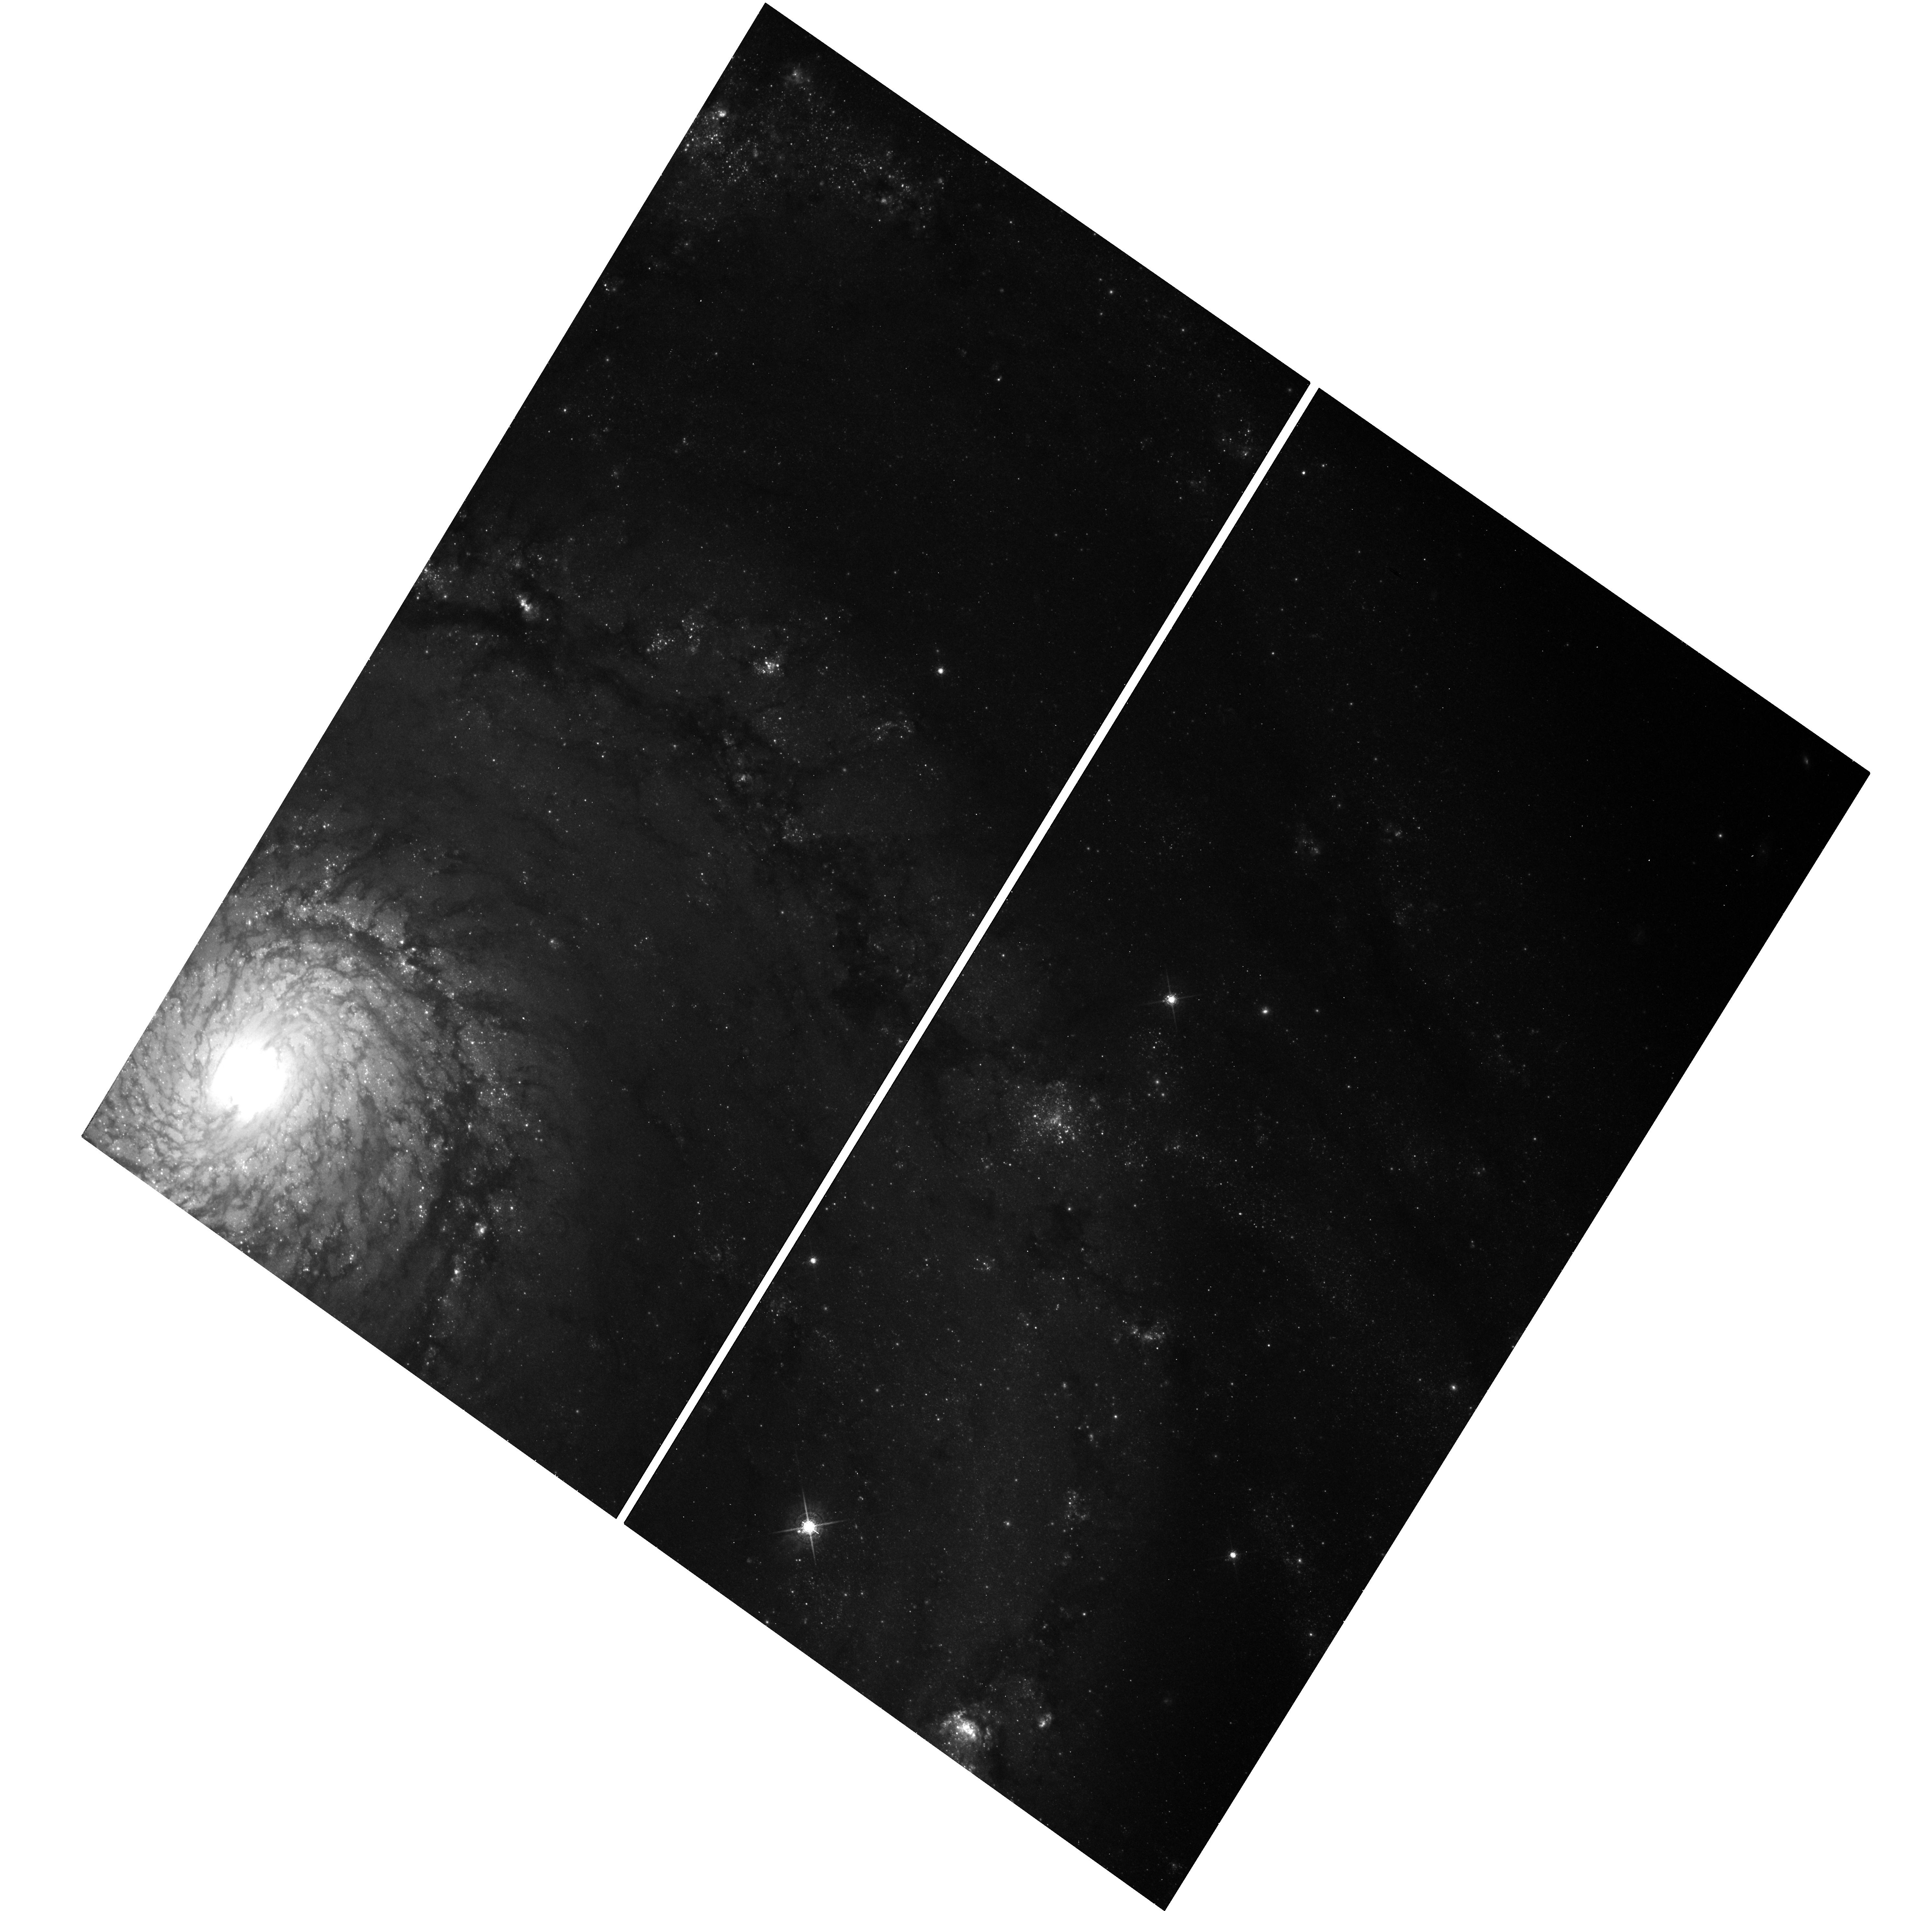
Target: M51-3
Instrument: WFC3/UVIS
Filter: F689M
Exposure: 17 min
Observation ID: hst_12762_06_wfc3_uvis_f689m_ibvx06

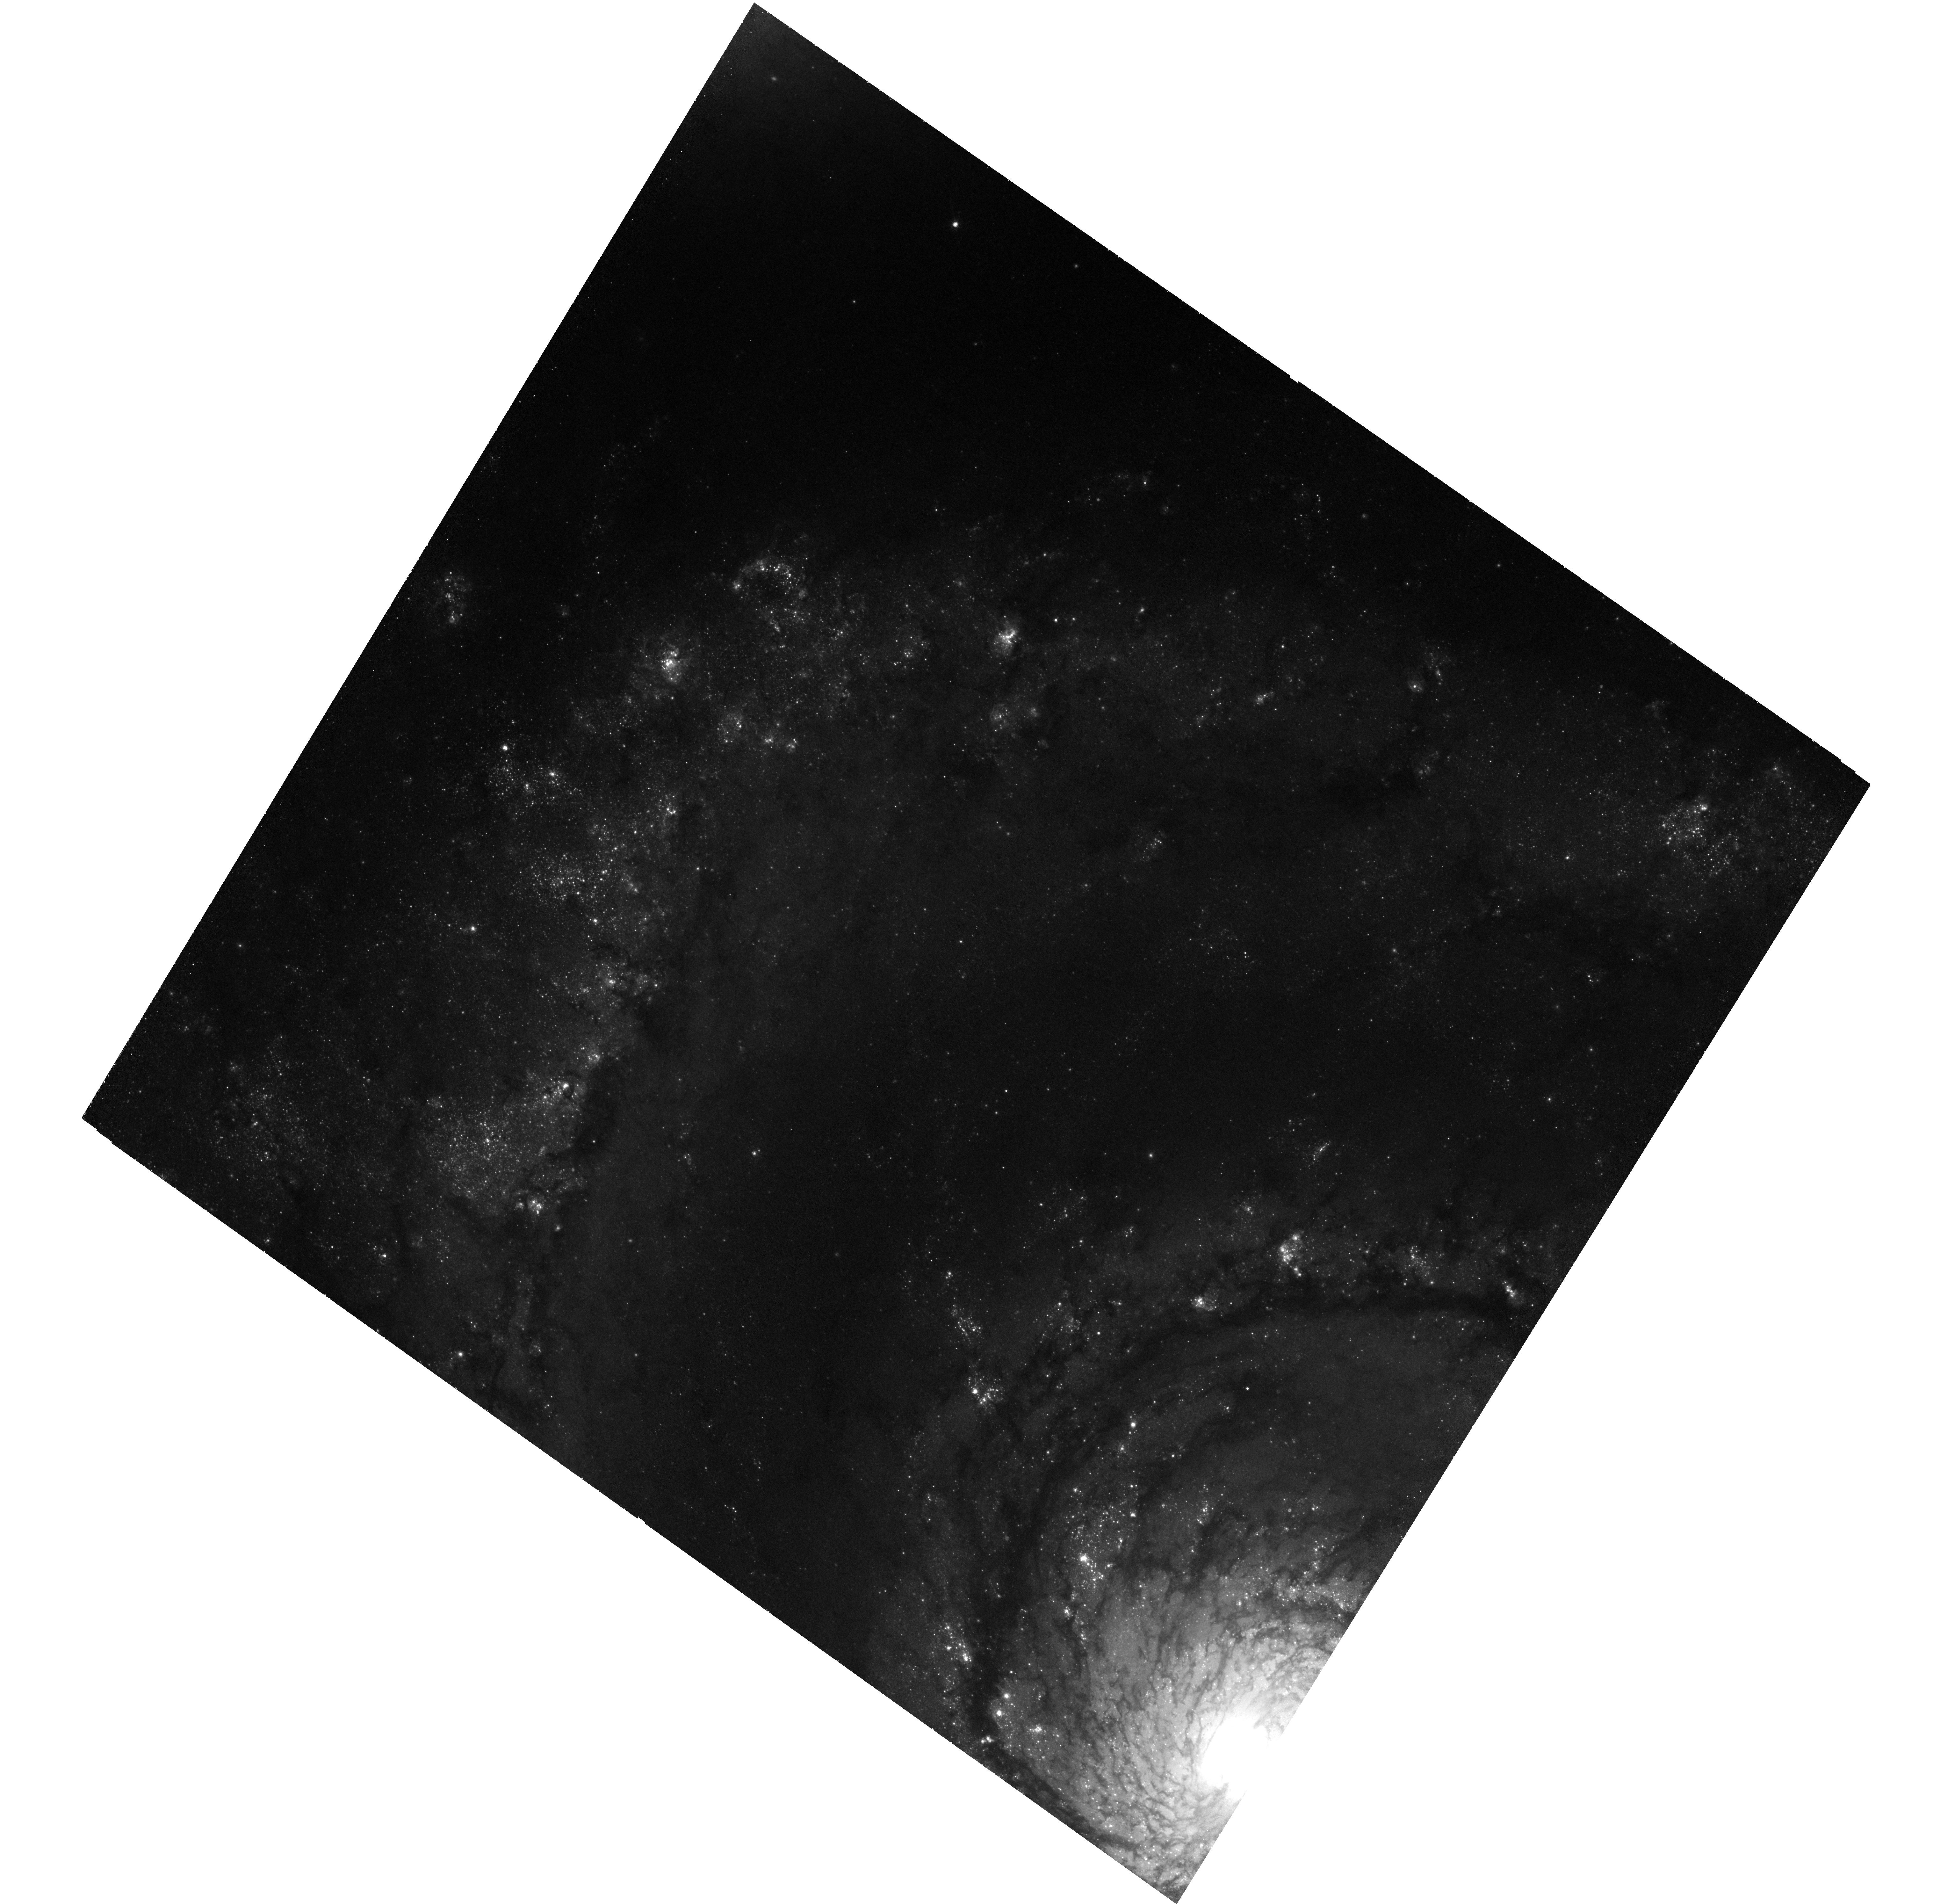
Target: M51-1
Instrument: WFC3/UVIS
Filter: F673N
Exposure: 1.5 h
Observation ID: hst_12762_01_wfc3_uvis_f673n_ibvx01

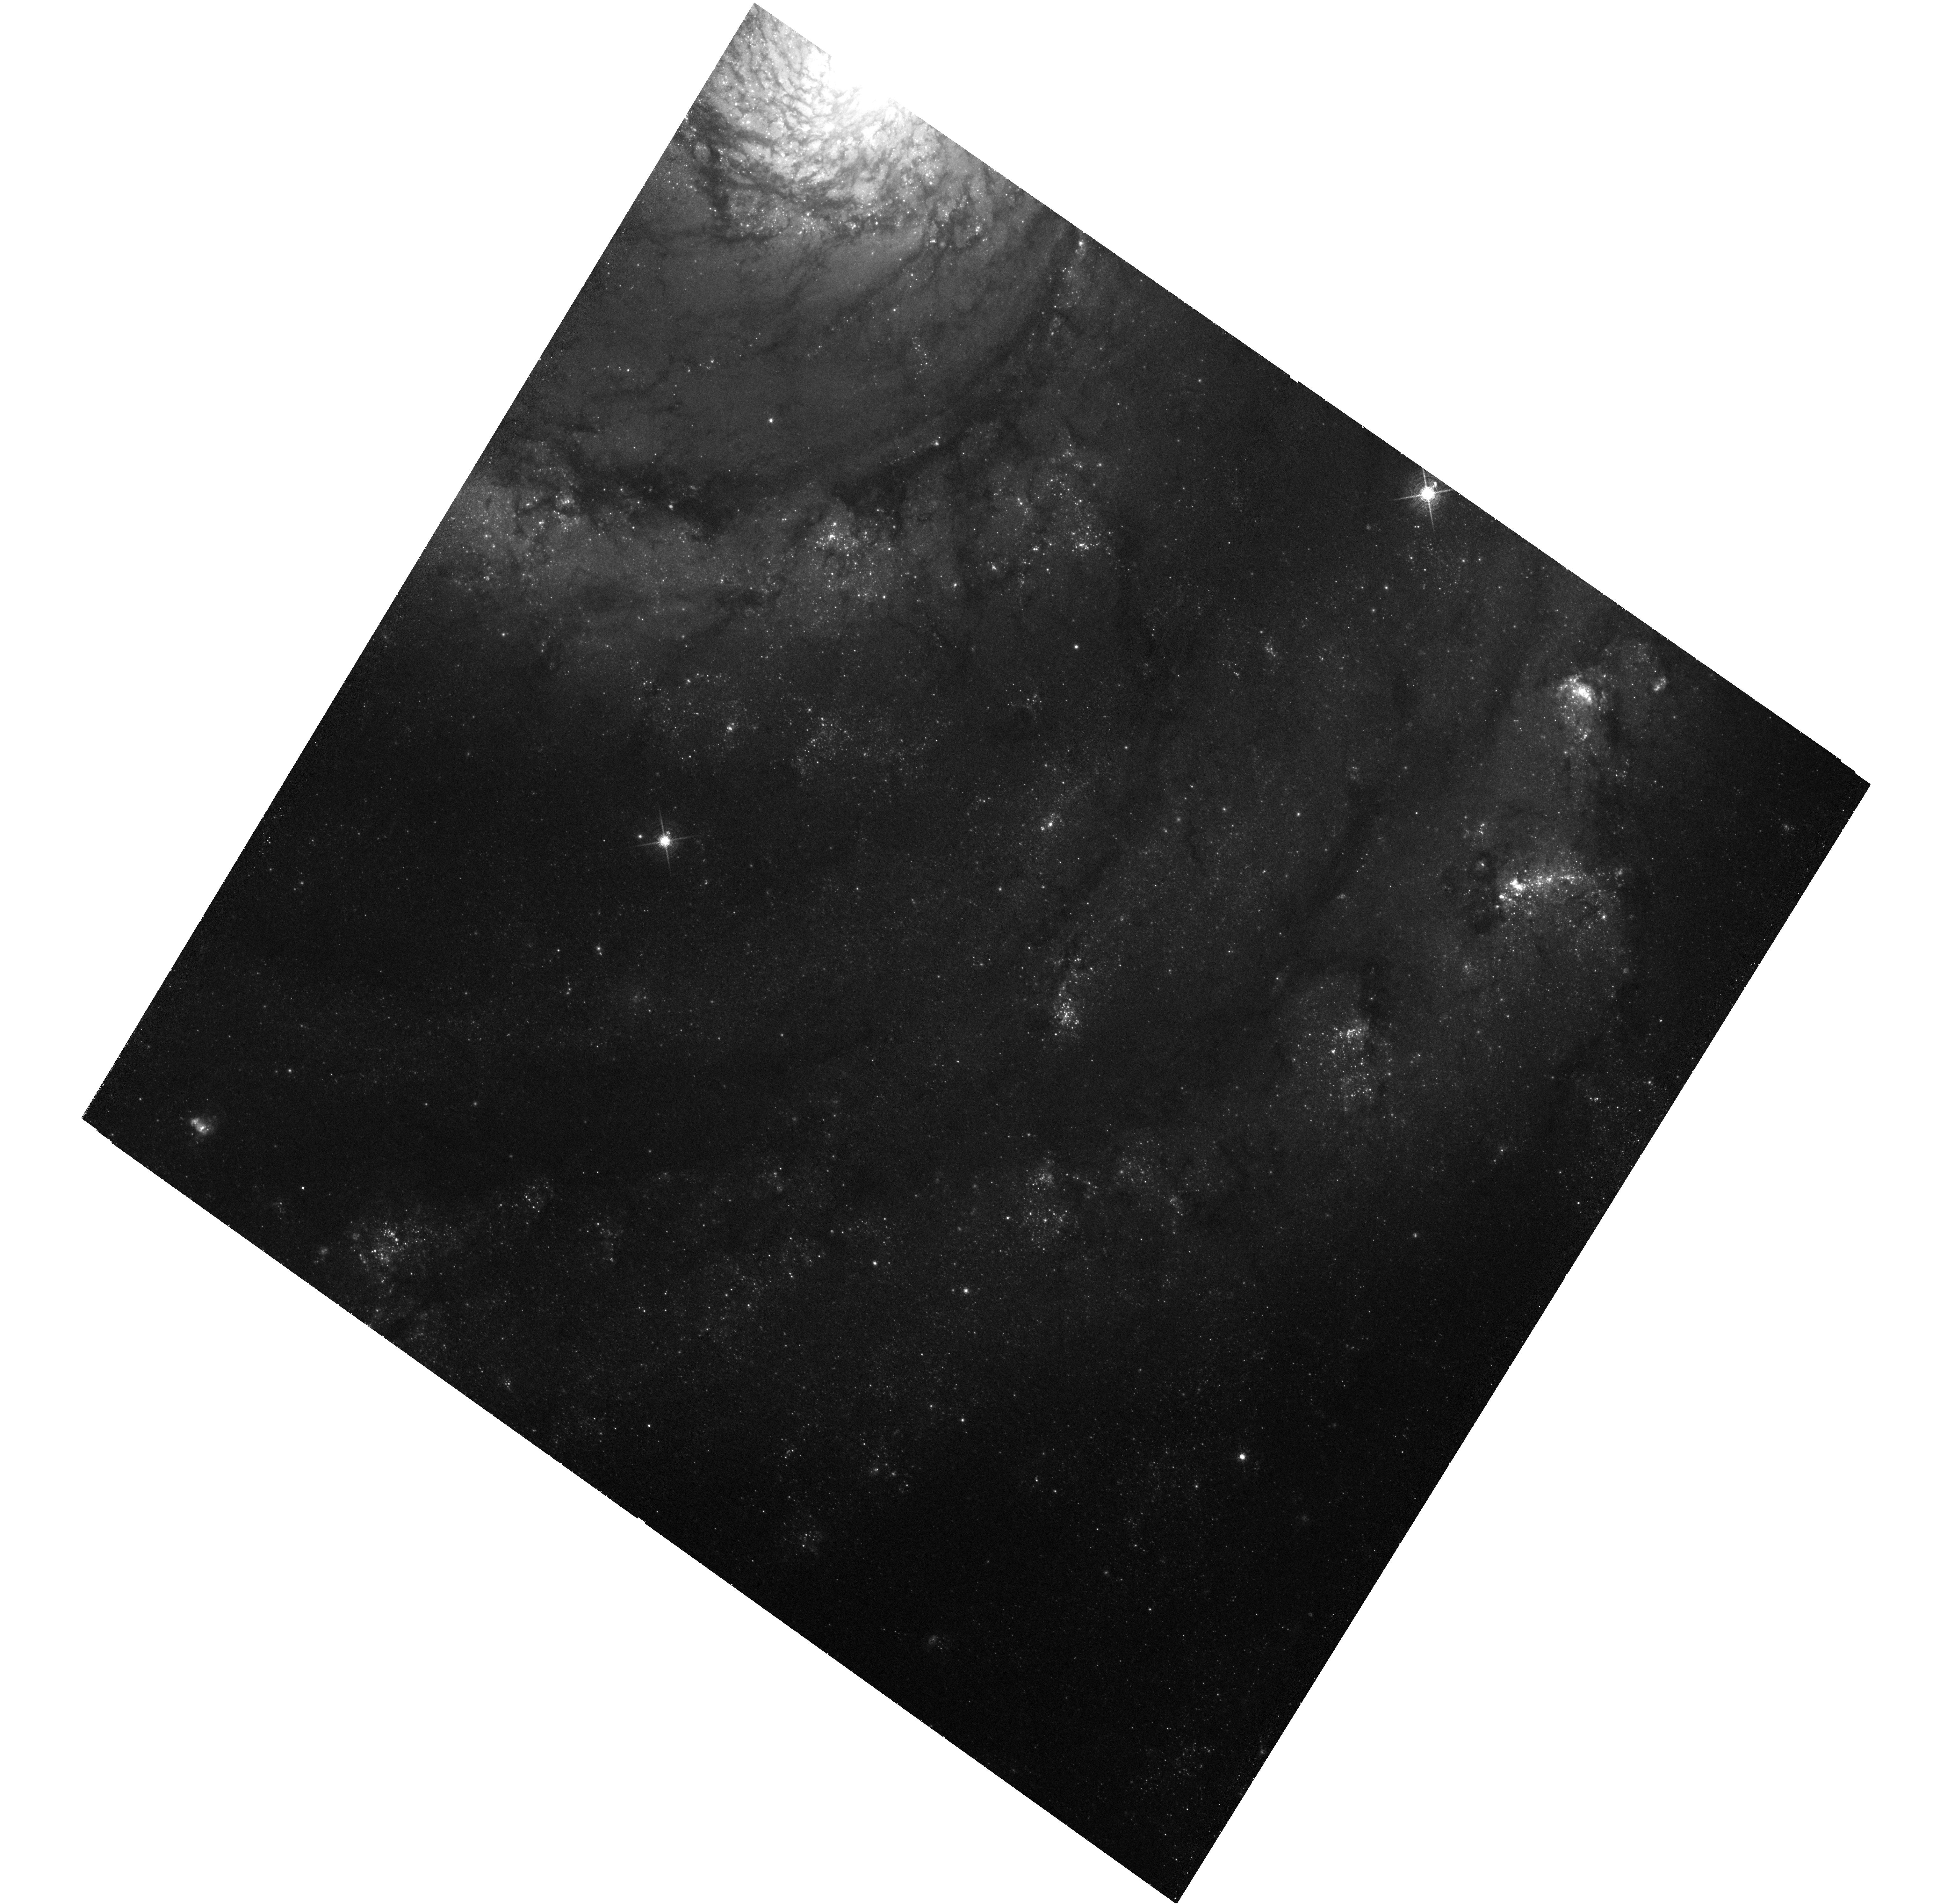
Target: M51-4
Instrument: WFC3/UVIS
Filter: F673N
Exposure: 1.5 h
Observation ID: hst_12762_04_wfc3_uvis_f673n_ibvx04

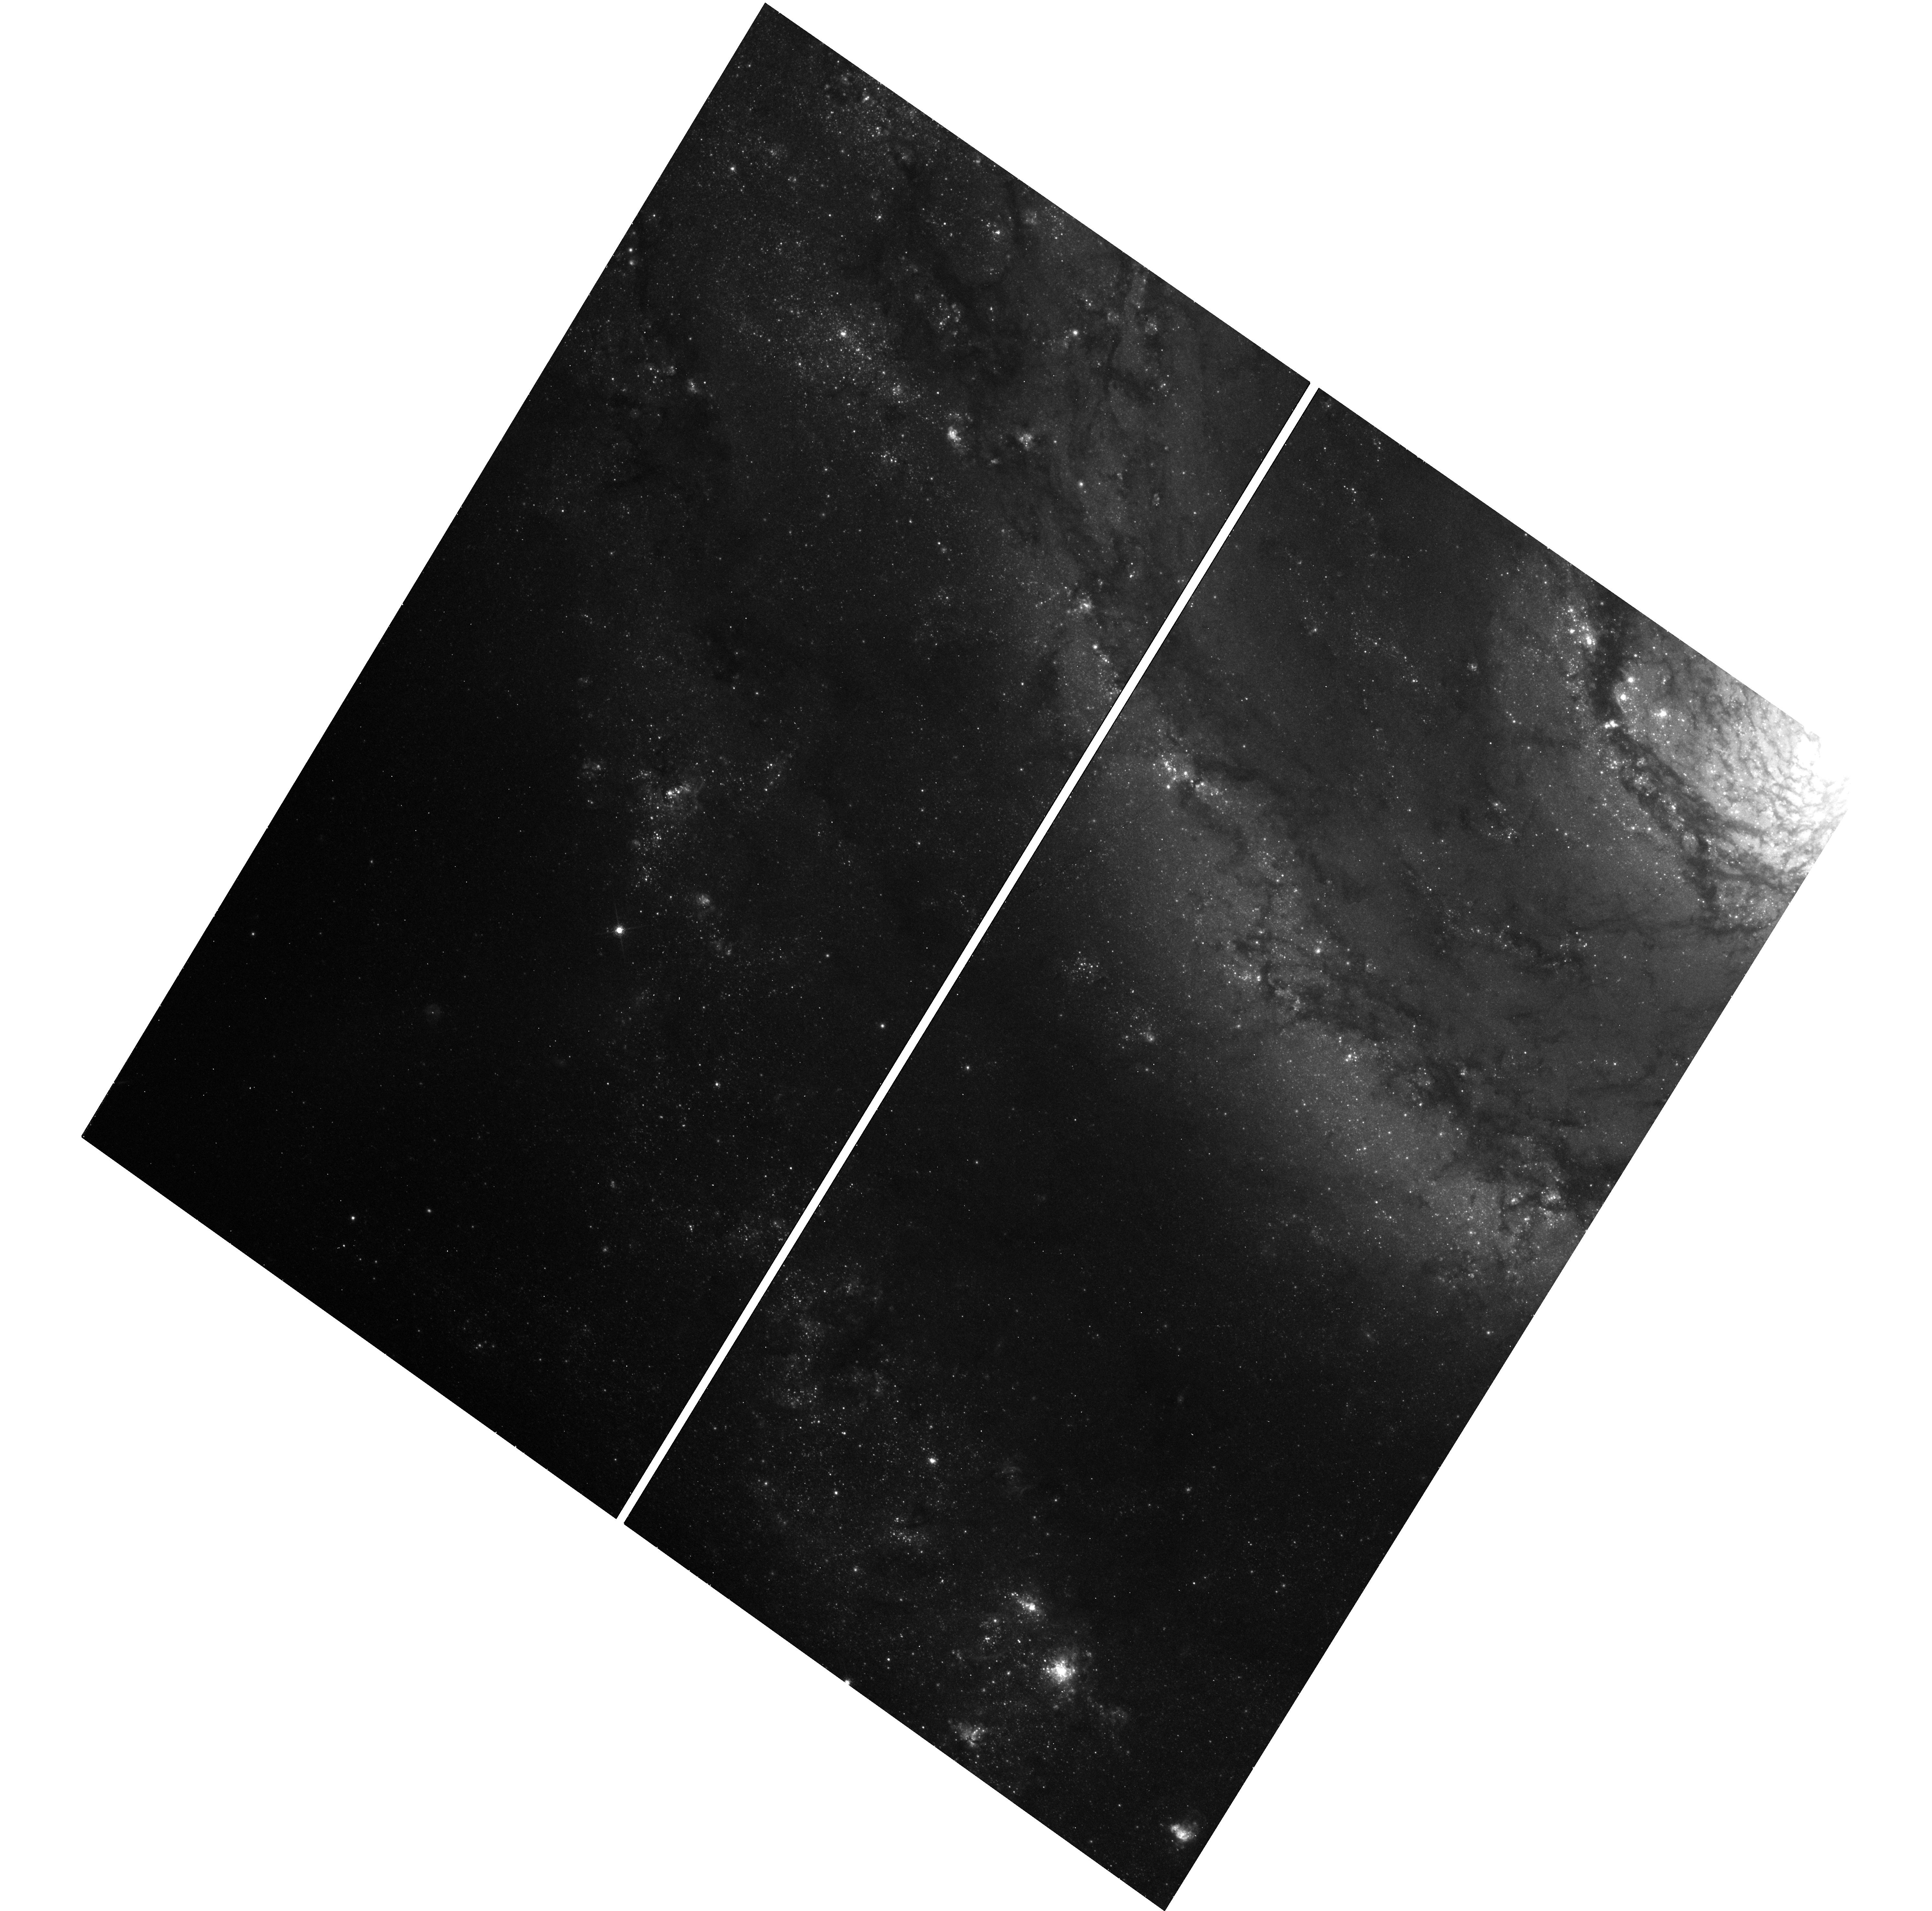
Target: M51-2
Instrument: WFC3/UVIS
Filter: F689M
Exposure: 17 min
Observation ID: hst_12762_a5_wfc3_uvis_f689m_ibvxa5

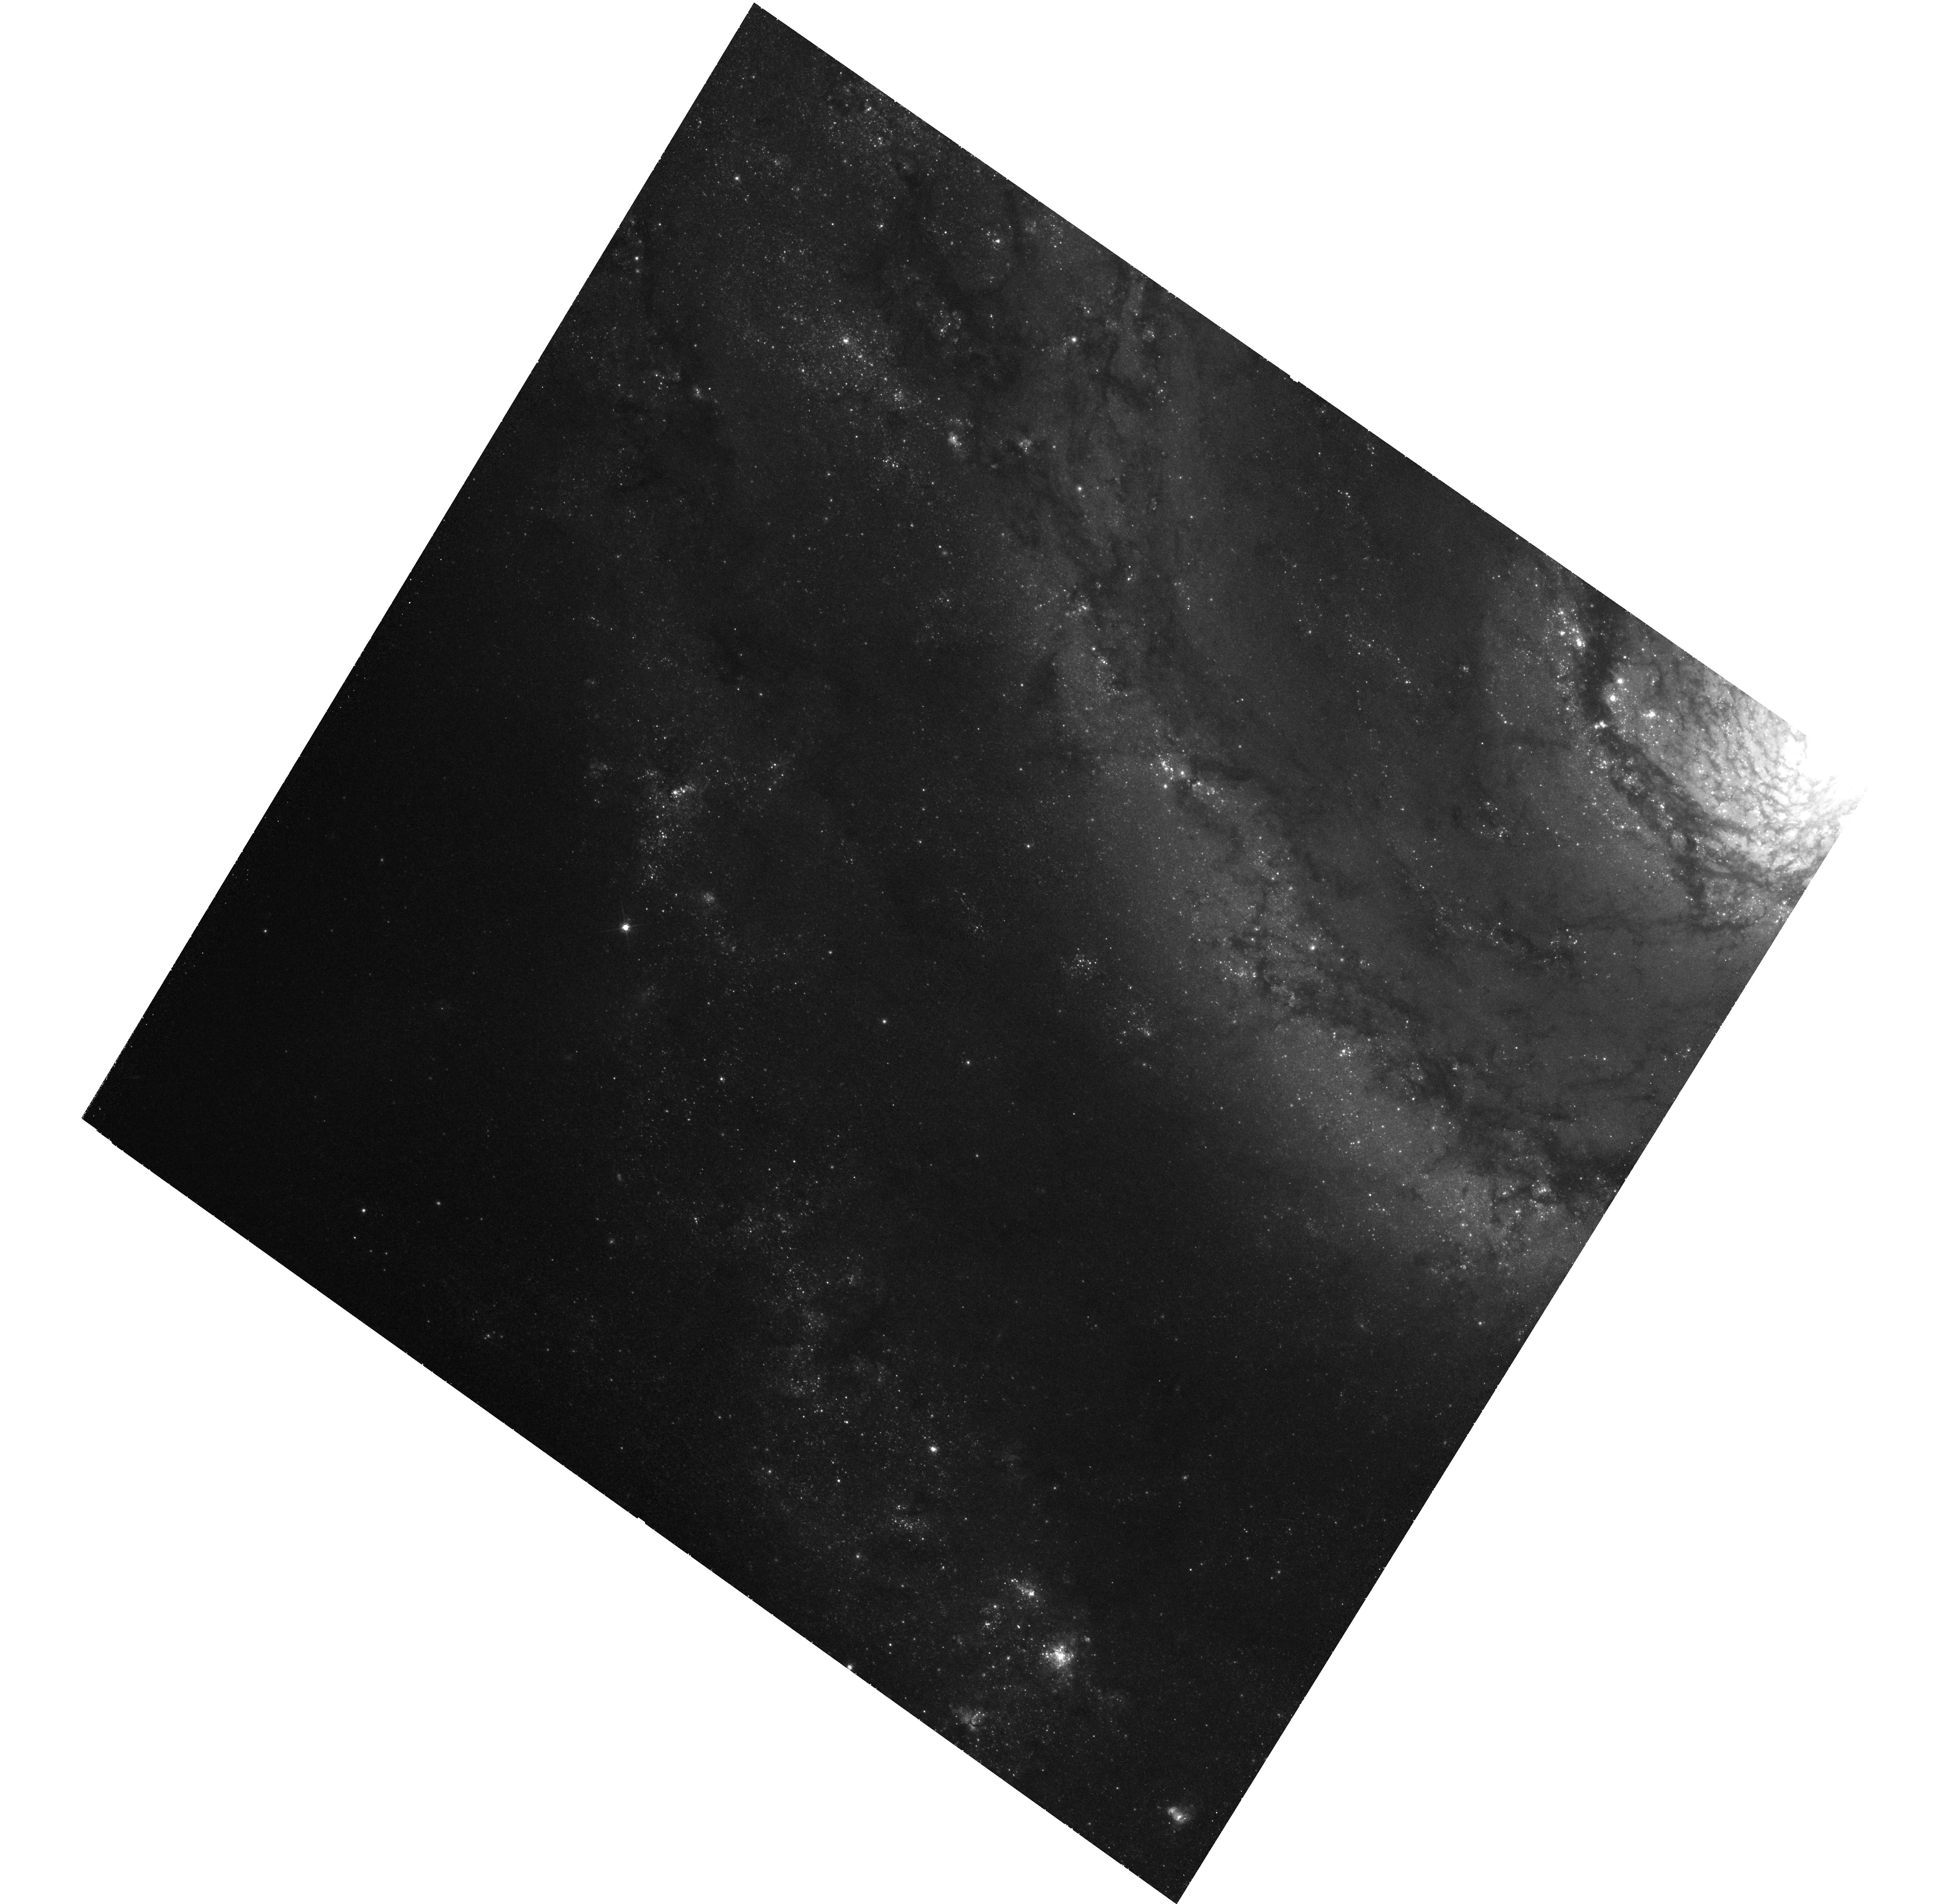
Target: M51-2
Instrument: WFC3/UVIS
Filter: F673N
Exposure: 1.5 h
Observation ID: hst_12762_02_wfc3_uvis_f673n_ibvx02

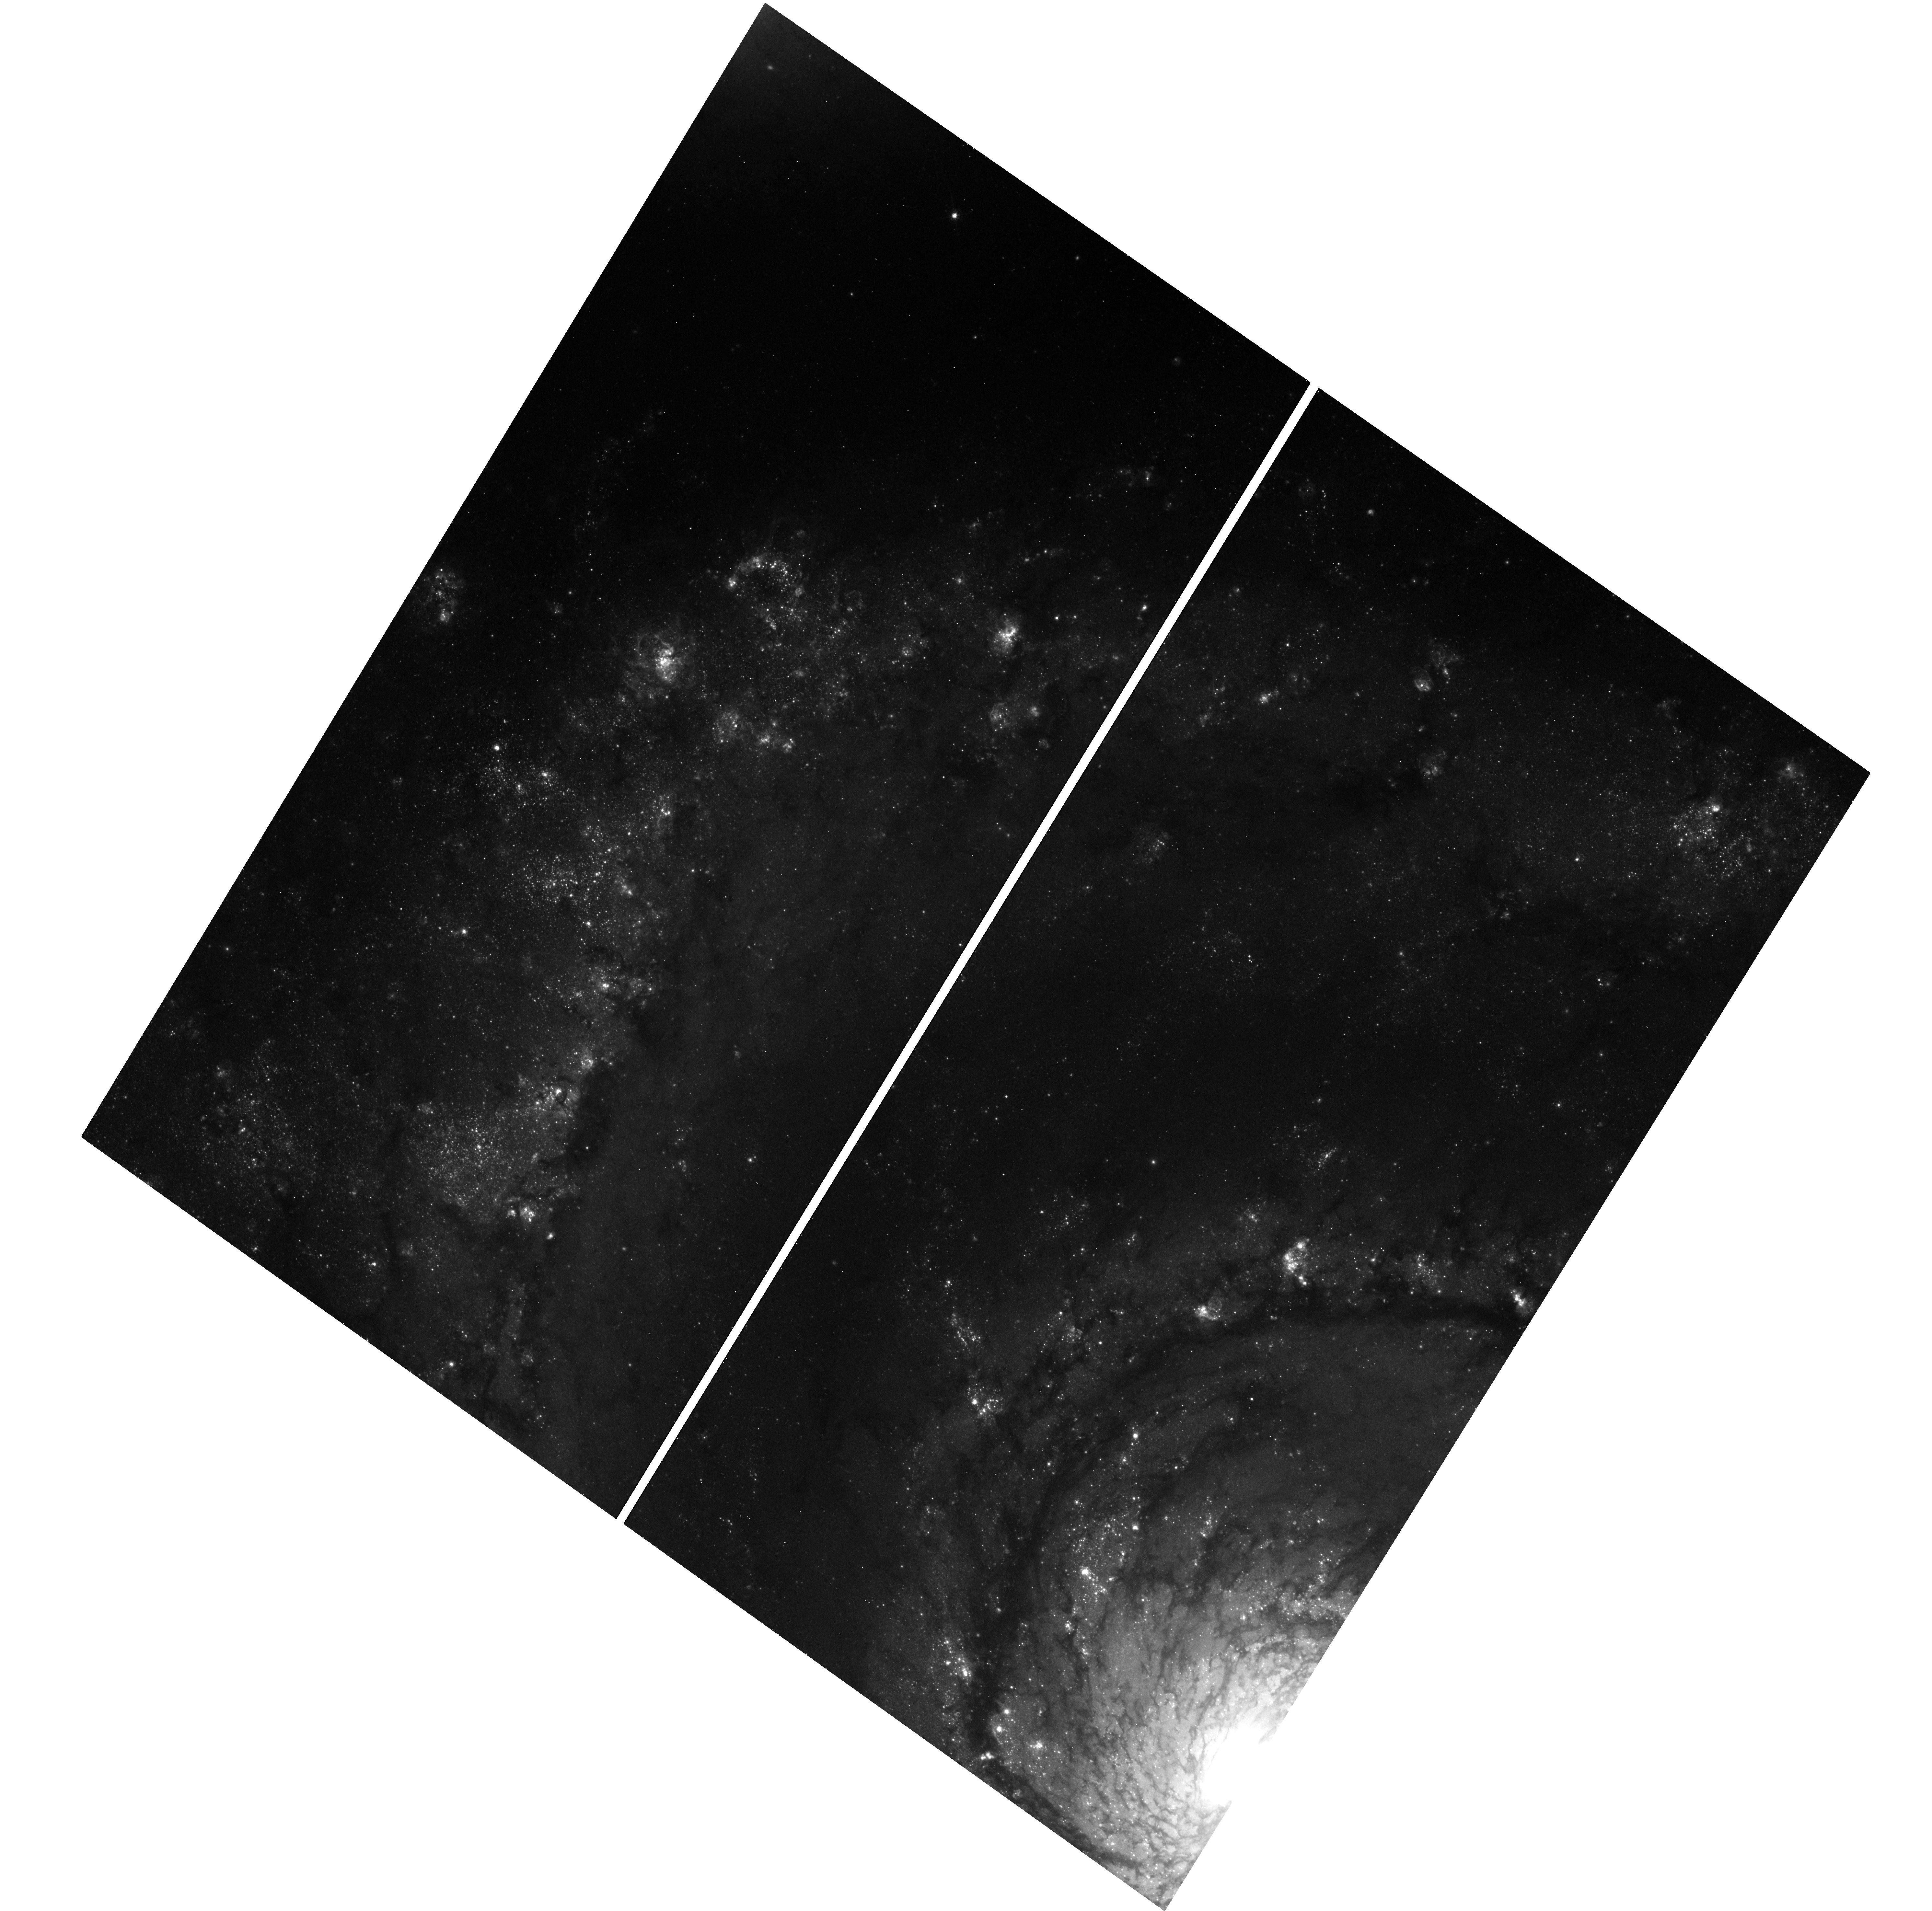
Target: M51-1
Instrument: WFC3/UVIS
Filter: F689M
Exposure: 17 min
Observation ID: hst_12762_05_wfc3_uvis_f689m_ibvx05

M51: Using the Kinematics of a Grand-Design Spiral to Understand the Physics of the Hot ISM, SNRs, and XRBs (PI: Kuntz, Kip)

M51 is an iconic grand design spiral galaxy with a strong arm/inter-arm density contrast and a high star-formation rate, but with very little star-formation between its arms. As a result, one can age-date the hot gas and high-mass binaries produced in the arms that have moved into the inter-arm regions. We are carrying out 750 ks observation with ACIS-S3 to employ this technique to measure gas cooling times, search for non-radiative cooling, and constrain time scales for HMXB evolution. This is the HST portion of this joint Chandra/HST program. It consists of 10 orbits of HST WFC3 observations in [SII], which with existing HST/ACS data, will allow the first comprehensive survey of the rich population of SNR expected in M51. Given the strong density contrast, we will better characterize SNR properties as a function of environment.